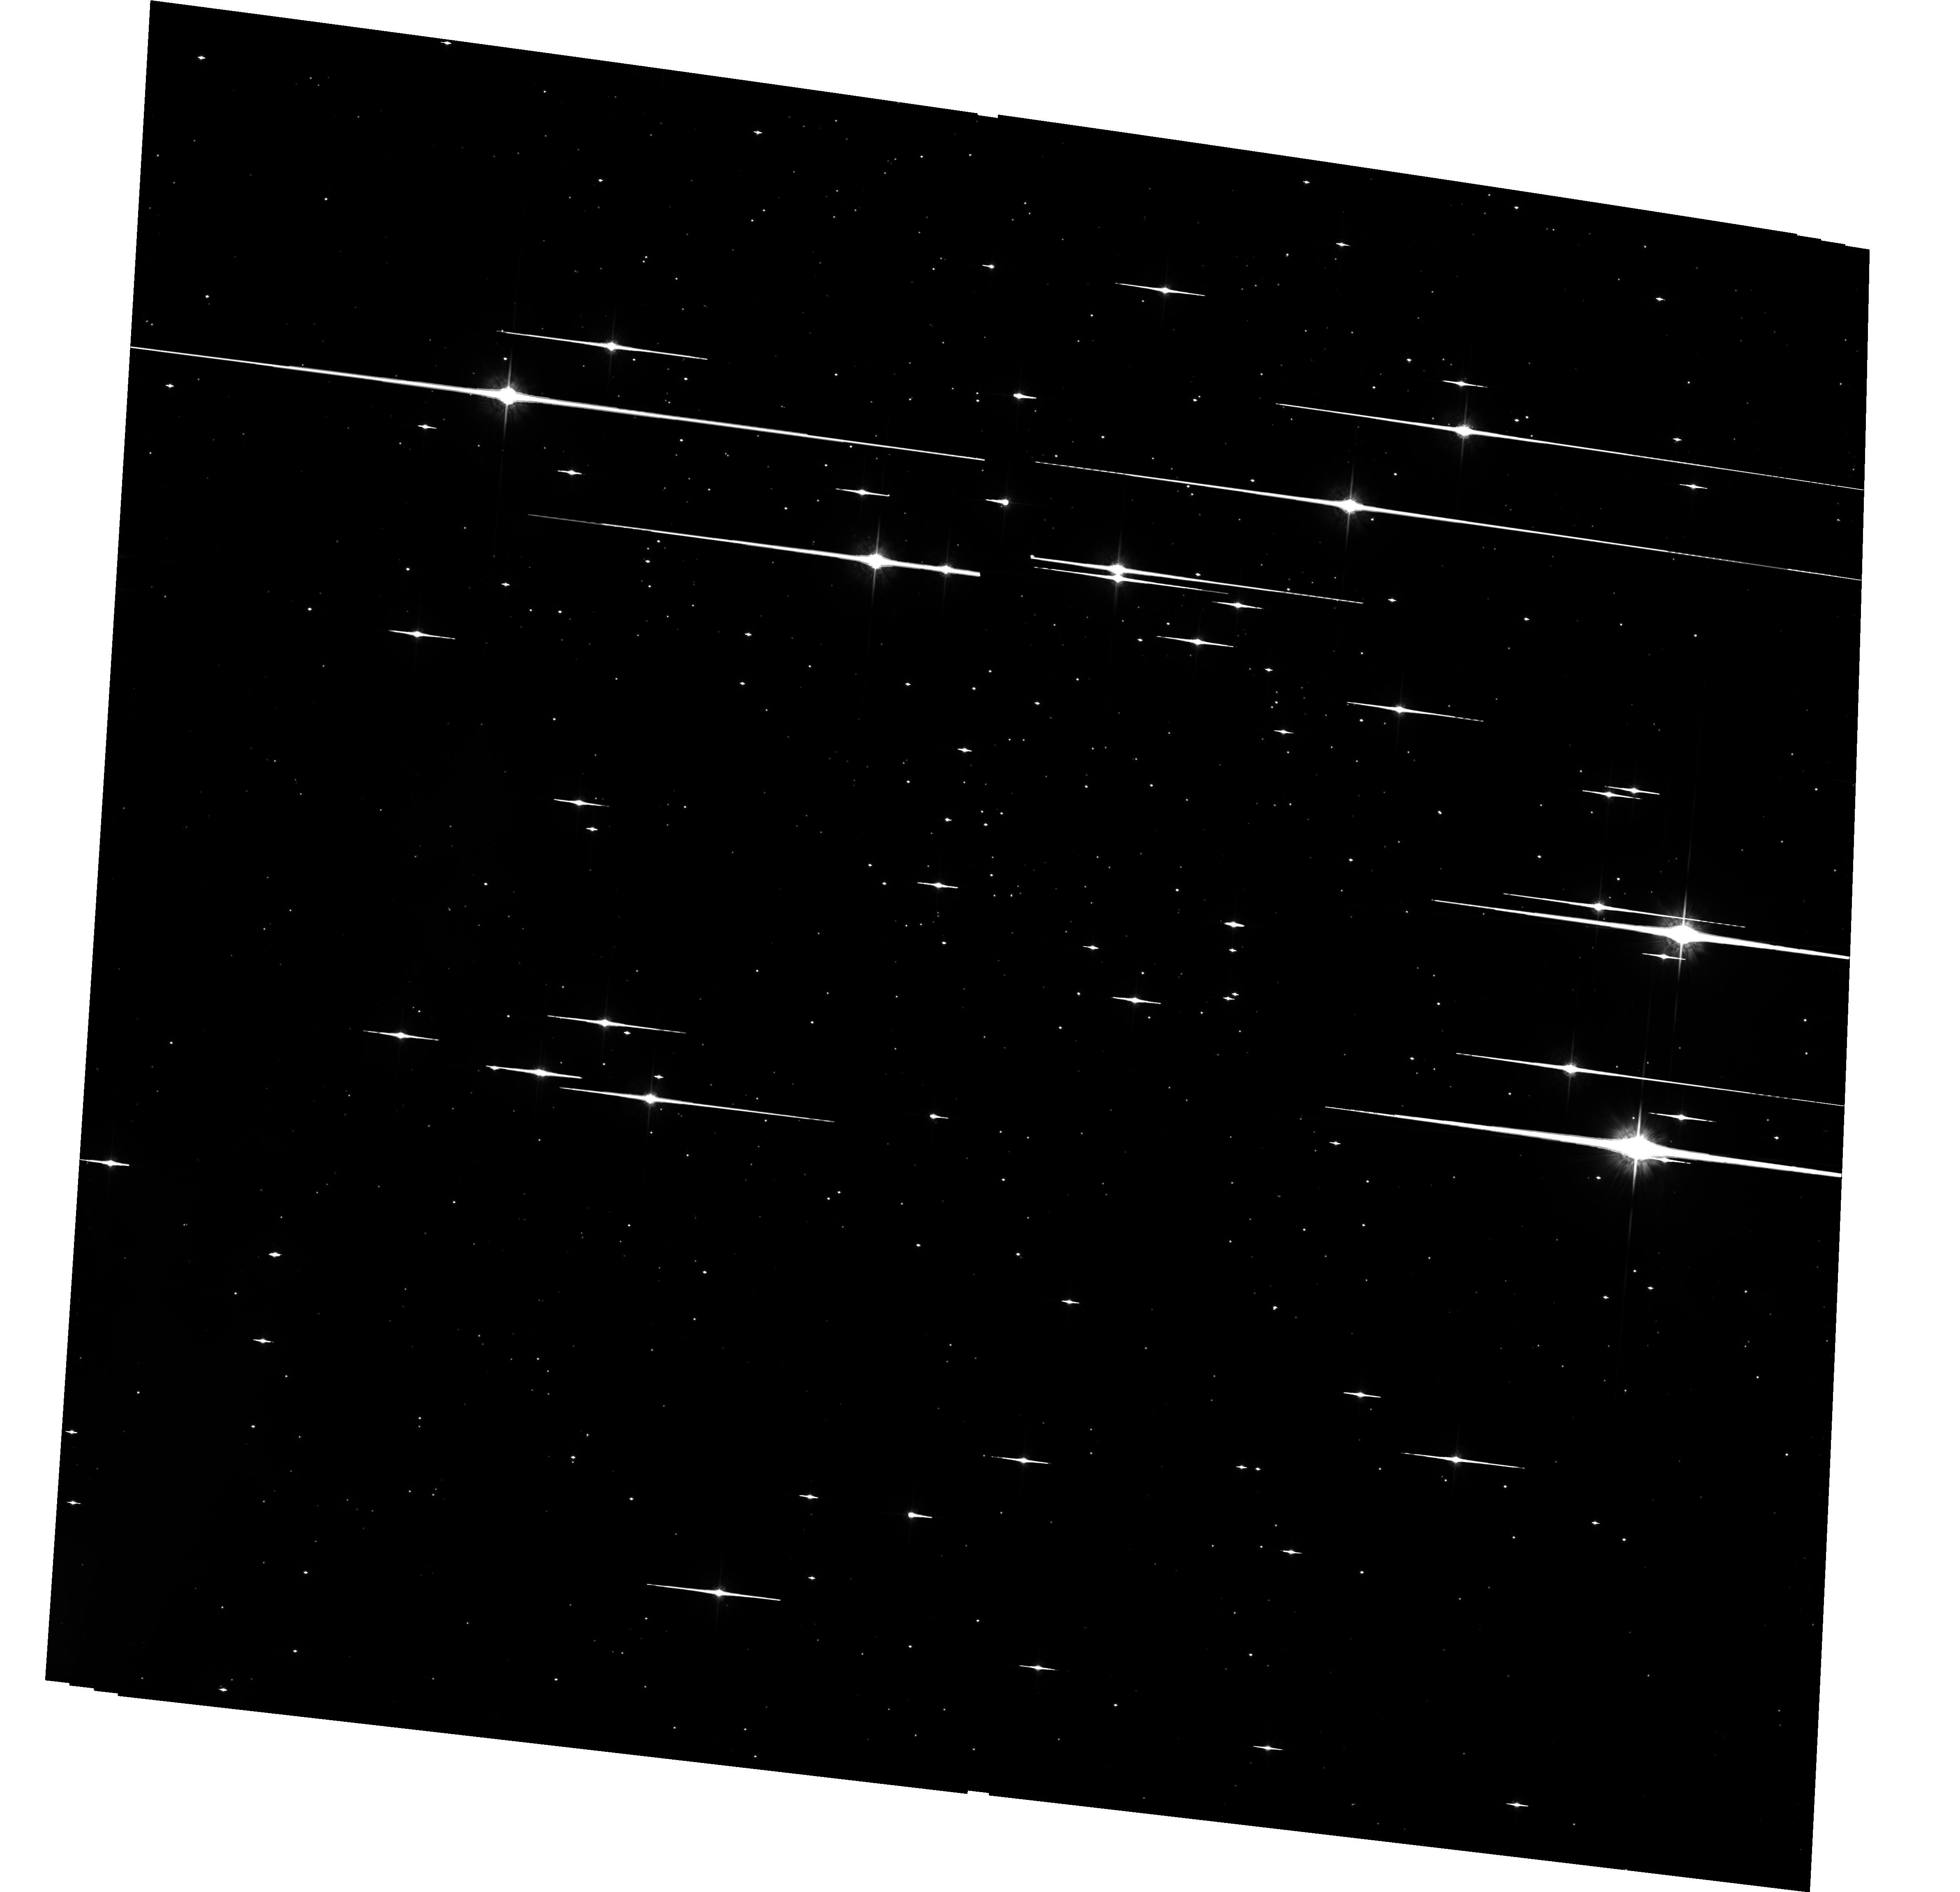
Target: NGC6611-ACS
Instrument: ACS/WFC
Filter: F775W
Exposure: 33 min
Observation ID: hst_10533_01_acs_wfc_f775w_j9cs01

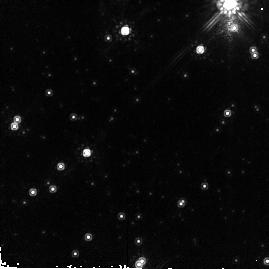
Target: NGC6611-NIC13
Instrument: NICMOS/NIC2
Filter: F160W
Exposure: 2 min
Observation ID: n9csa2040

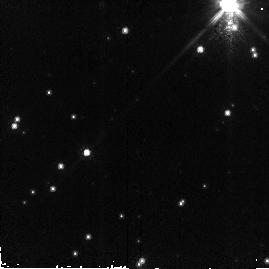
Target: NGC6611-NIC13
Instrument: NICMOS/NIC2
Filter: F110W
Exposure: 2 min
Observation ID: n9csa2030

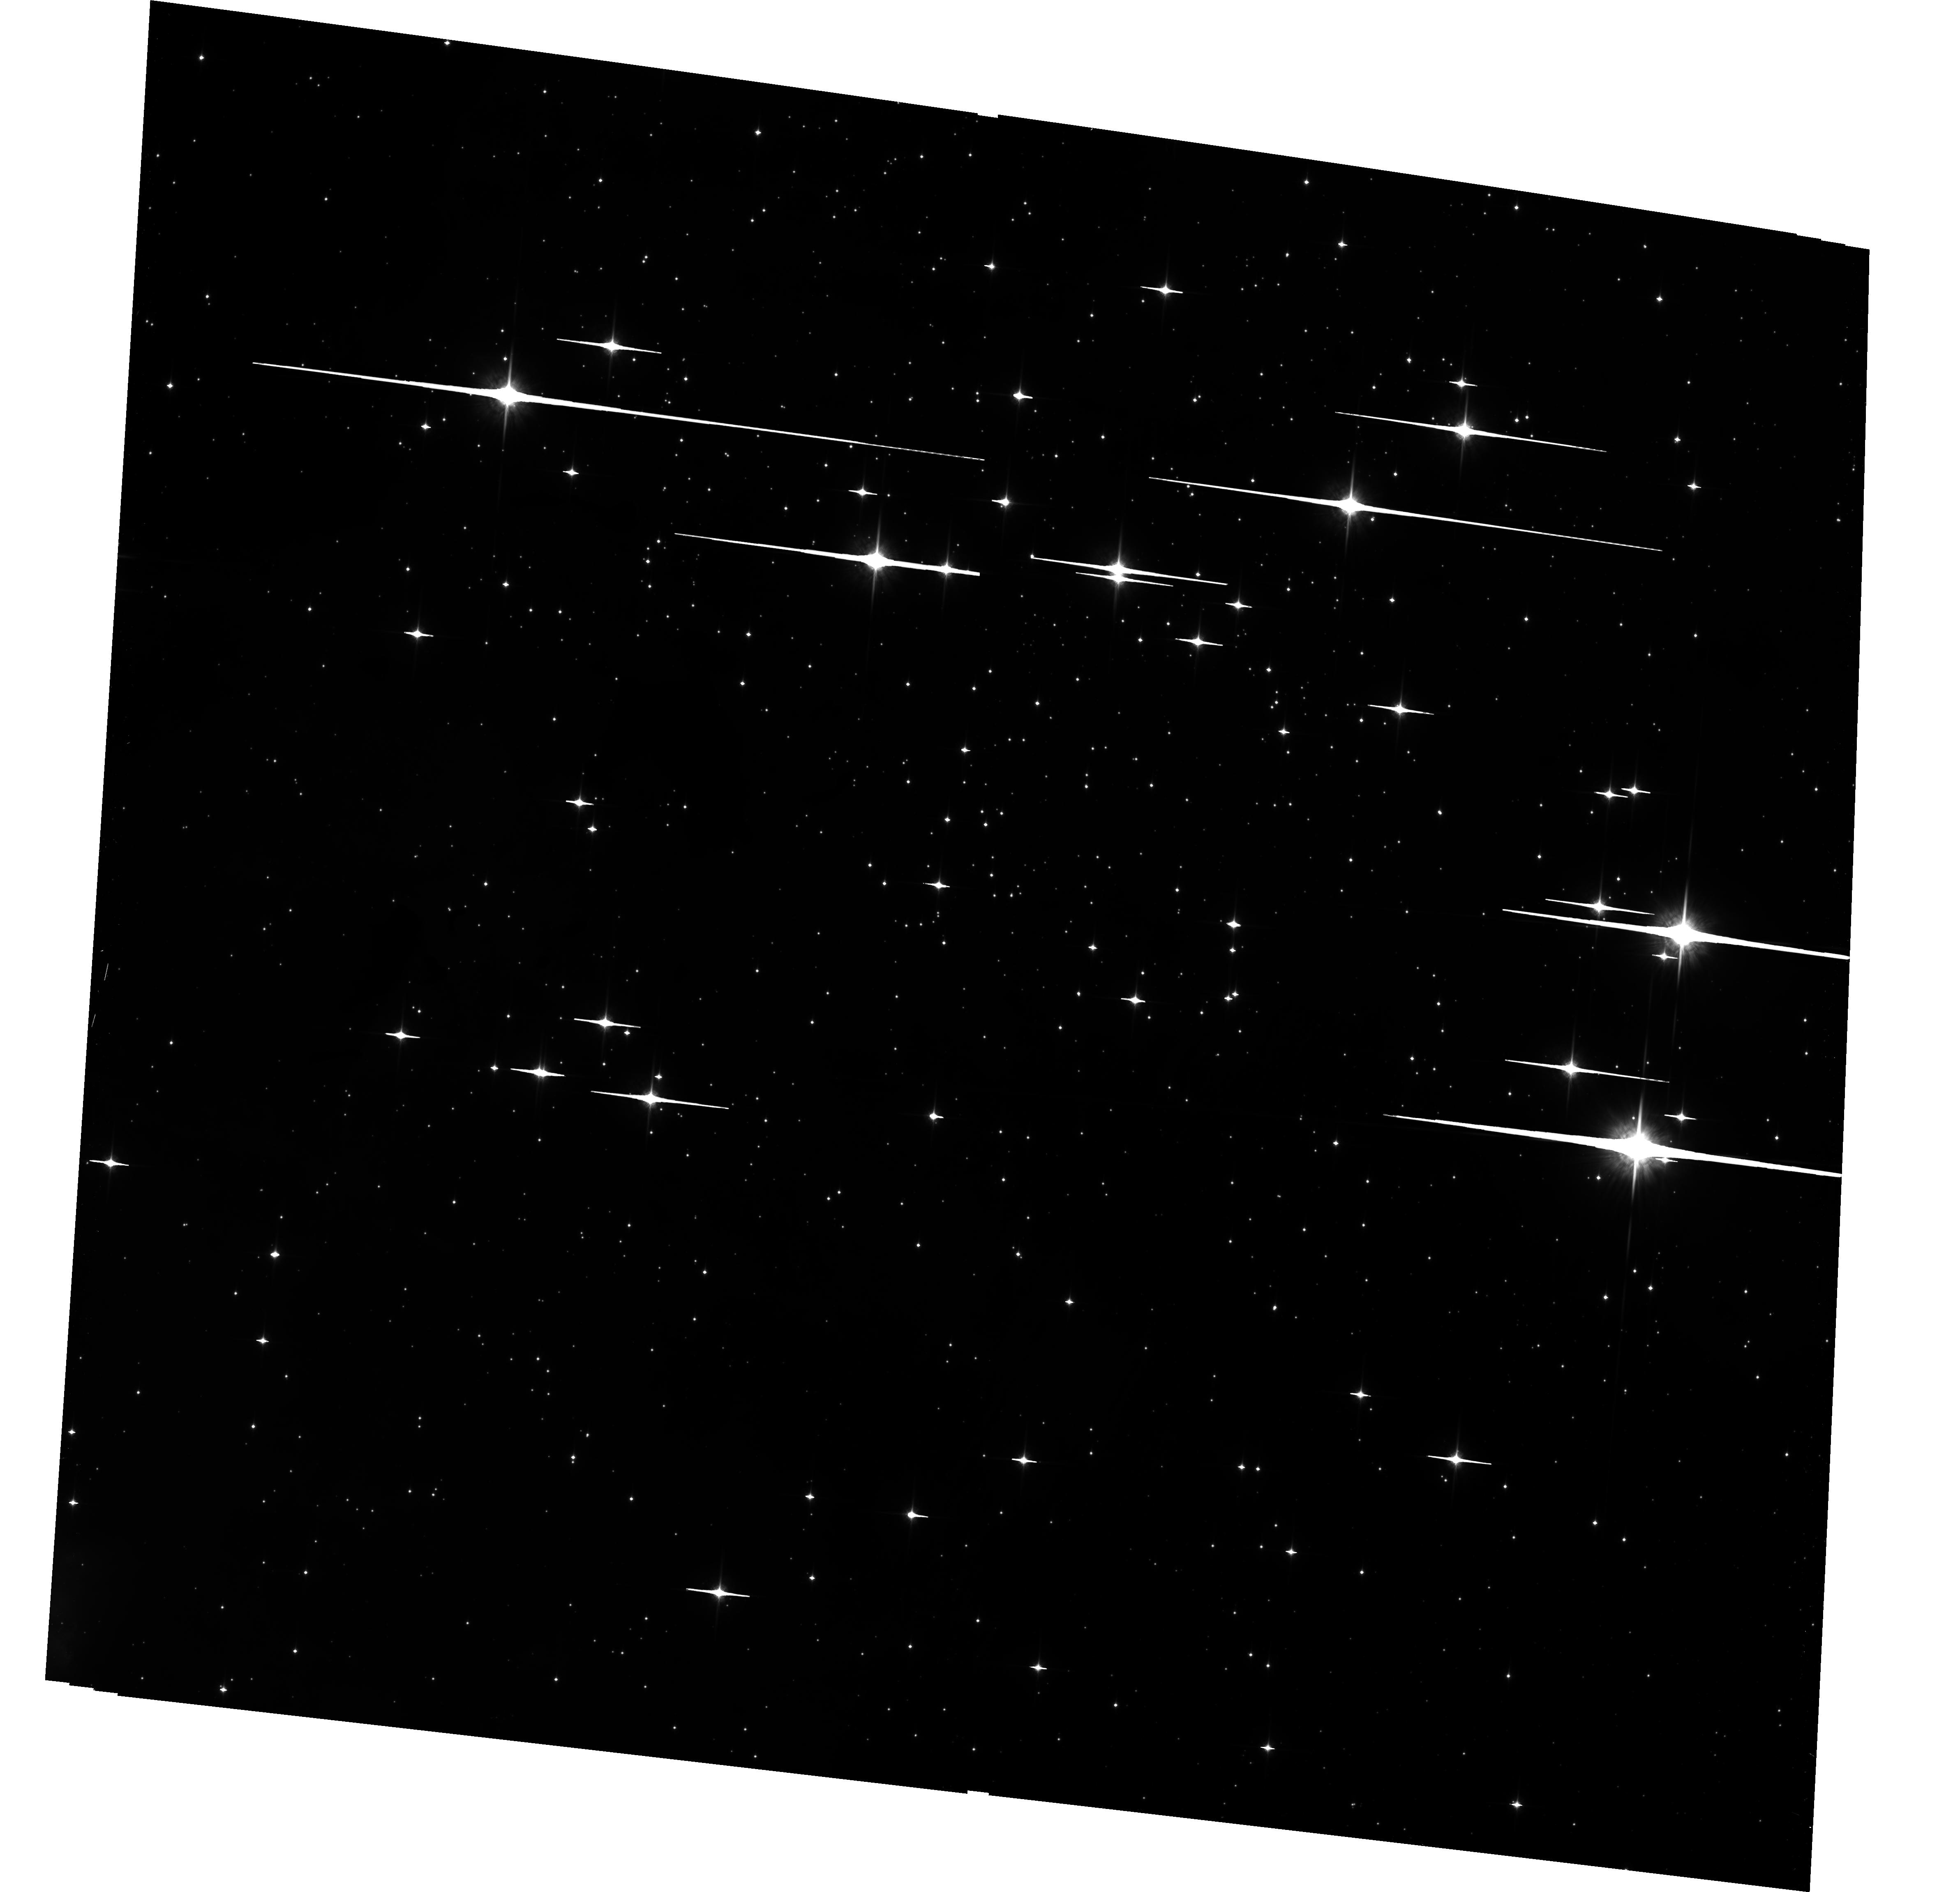
Target: NGC6611-ACS
Instrument: ACS/WFC
Filter: F850LP
Exposure: 33 min
Observation ID: hst_10533_01_acs_wfc_f850lp_j9cs01

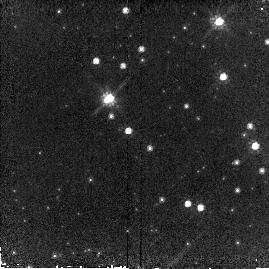
Target: NGC6611-NIC13
Instrument: NICMOS/NIC2
Filter: F110W
Exposure: 2 min
Observation ID: n9cs02110

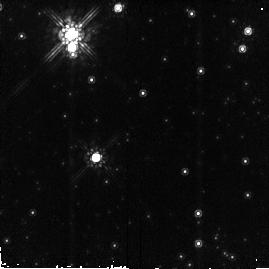
Target: NGC6611-NIC13
Instrument: NICMOS/NIC2
Filter: F160W
Exposure: 2 min
Observation ID: n9cs02020

The IMF in NGC6611: the environmental influence on the formation of low-mass stars and brown dwarfs (PI: Oliveira, Joana M.)

We propose to use HST with ACS and NICMOS to survey the central area of the young (2 Myr) cluster NGC6611 in the Eagle Nebula, with the goal of constructing the low-mass and substellar Initial Mass Function (IMF). We plan to obtain deep images in I (F775W) and Z (F850LP) with ACS/WFC, and deep images in J (F110W) and H (F160W) for 25 NICMOS/NIC2 fields within the 202" x 202" ACS/WFC field. Using a proven technique based on the use of IZJH color-magnitude and color-color diagrams to identify and determine the masses of the low-mass pre-main sequence cluster members, we are thus able to construct the IMF down to masses of 0.02-0.03 Msun. With an intense ionizing radiation field but a relatively low density, NGC6611 provides a unique laboratory in which to test the importance of photoevaporation and density on the formation of low-mass stars and brown dwarfs, through comparison with the IMFs determined for the different environments in the Orion Nebular Cluster, Taurus and IC348. This will not only offer substantial new insight into the physics of star formation, but also have important ramifications for estimating the global star formation rates at high redshift, the efficiency of galactic chemical evolution and the contribution of sub-stellar mass objects to the baryonic dark matter content of the Universe.